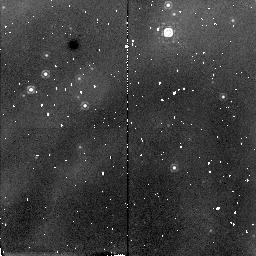
Target: ETA-CAR. Instrument: NICMOS/NIC2. Filter: F187N. Exposure: 13 min. Observation ID: n40ga1010

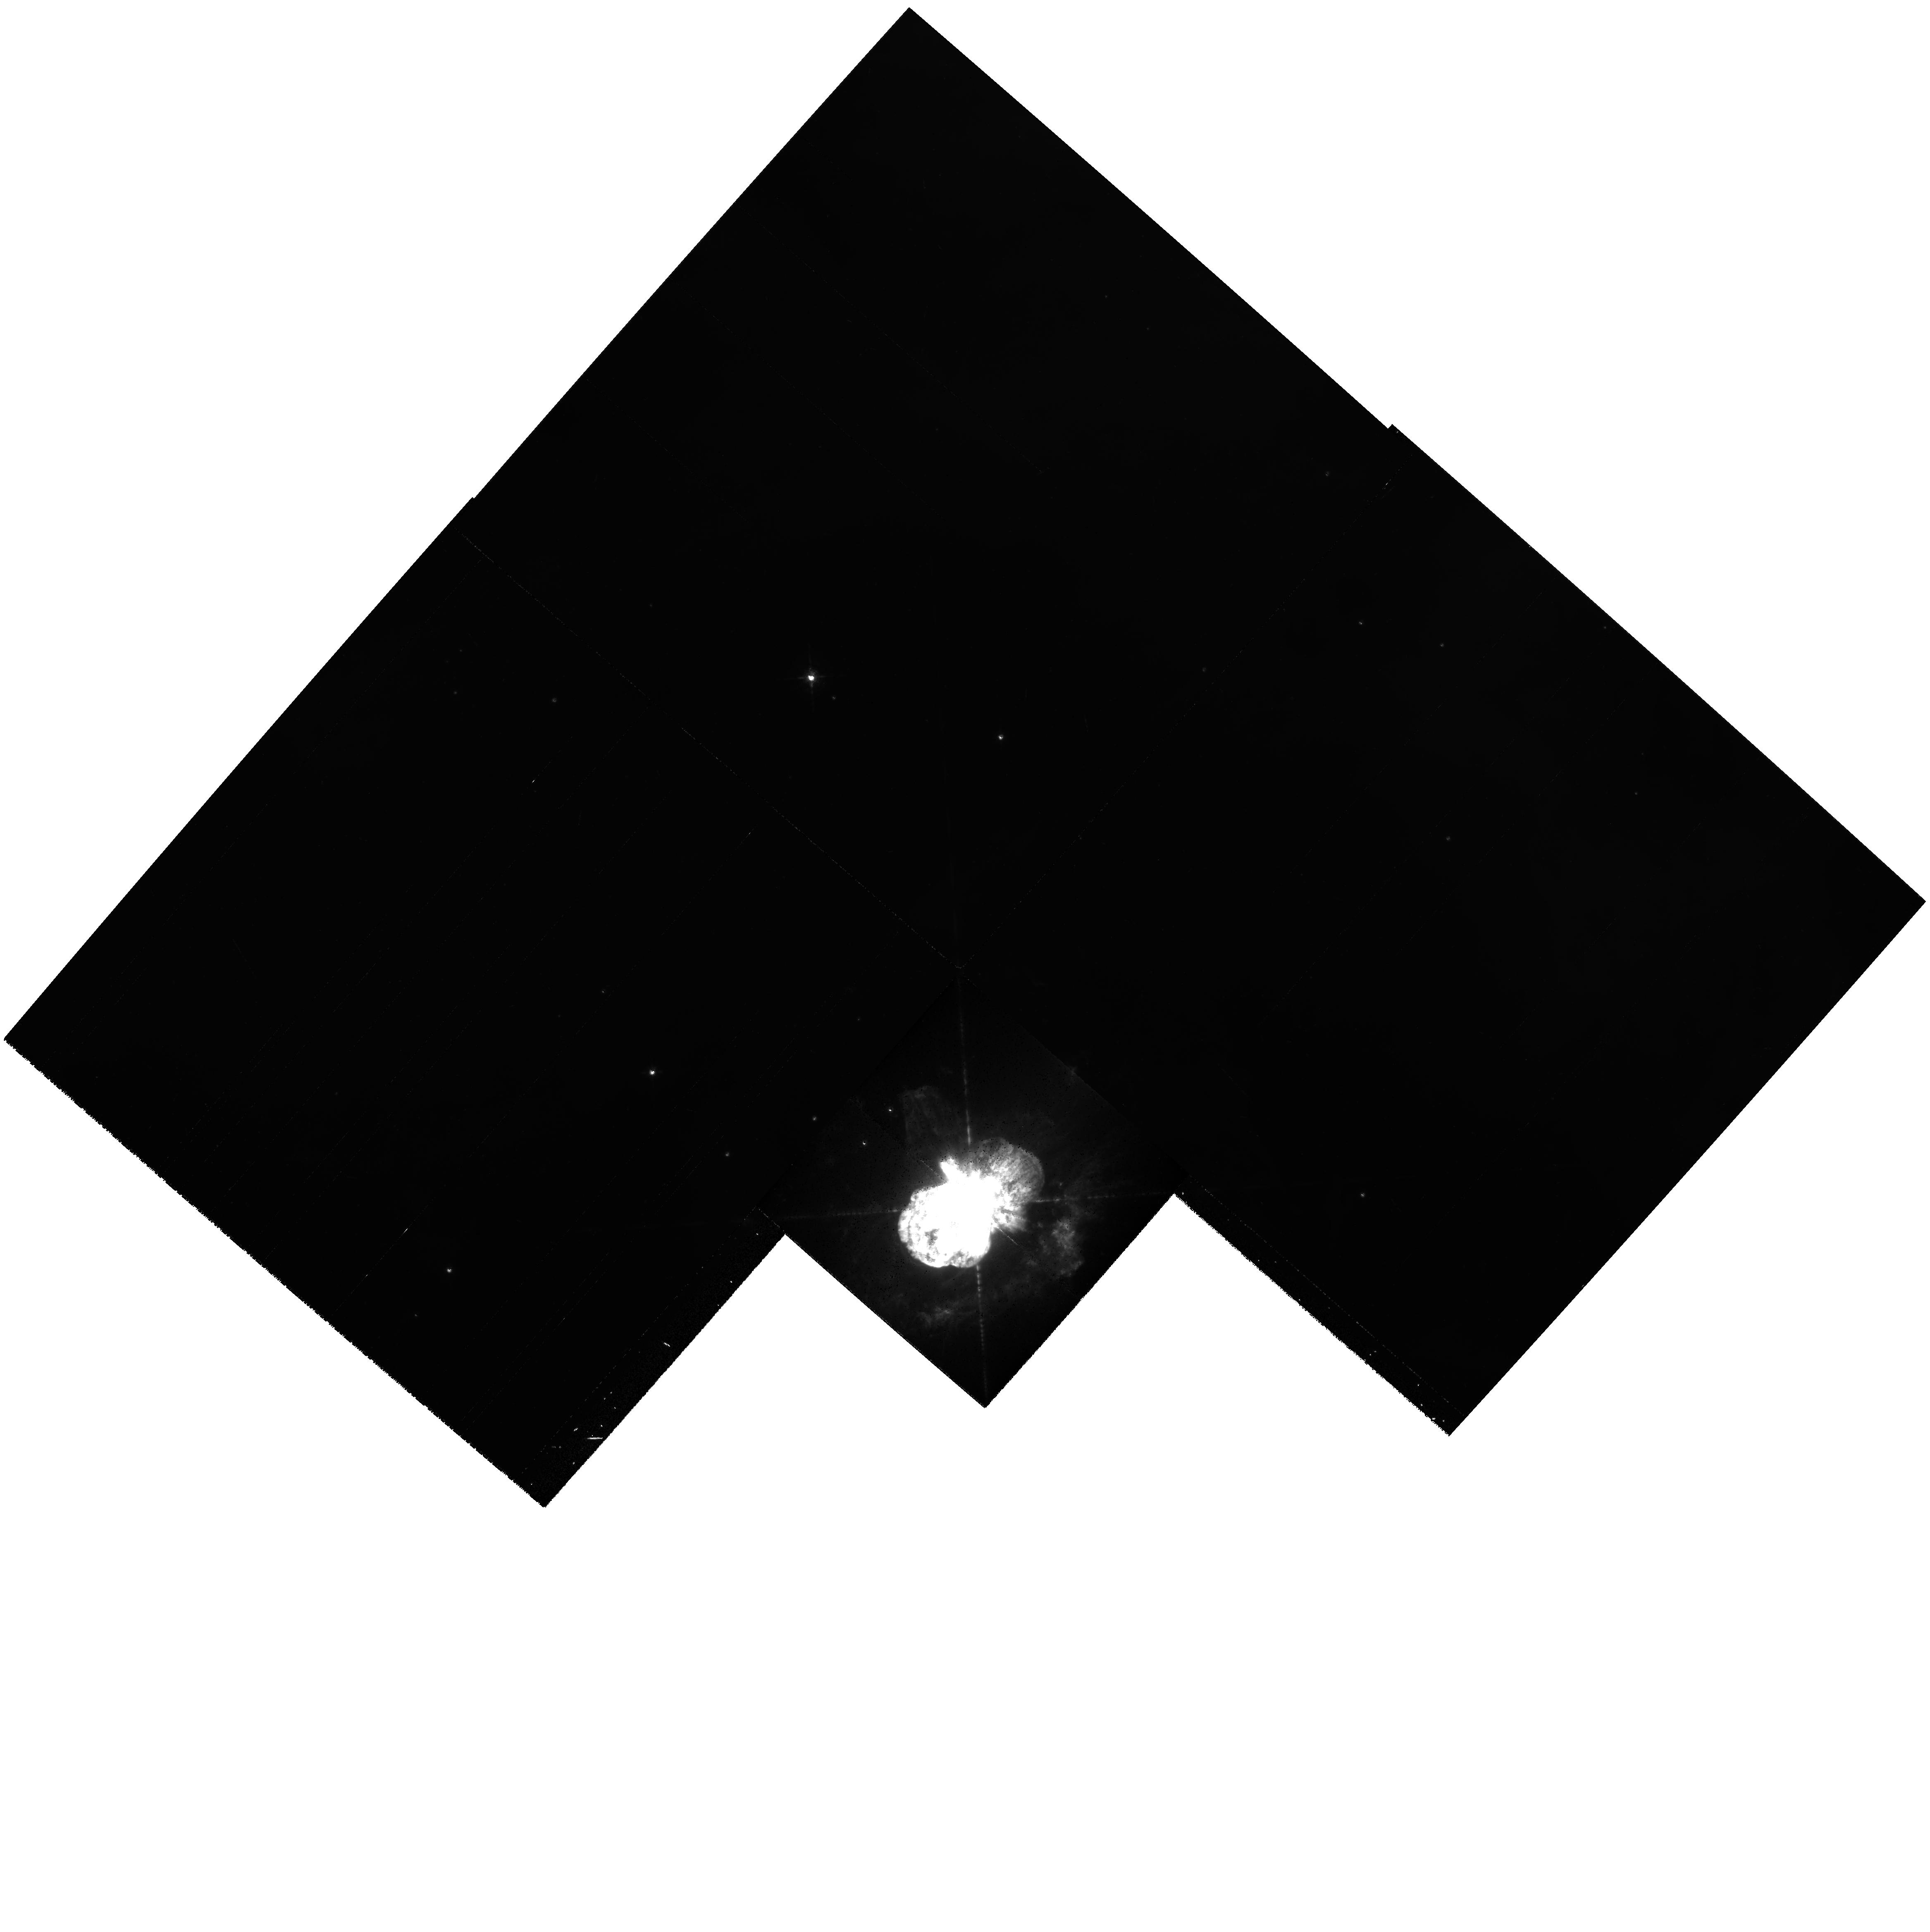
Target: ETA-CAR-2. Instrument: WFPC2/PC. Filter: F656N. Exposure: 4 min. Observation ID: hst_7323_02_wfpc2_pc_f656n_u40g02

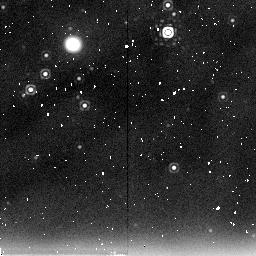
Target: ETA-CAR. Instrument: NICMOS/NIC2. Filter: F237M. Exposure: 9 min. Observation ID: n40ga1060

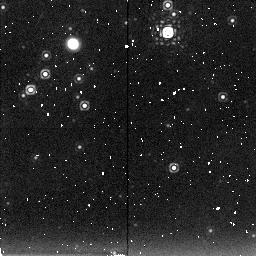
Target: ETA-CAR. Instrument: NICMOS/NIC2. Filter: F222M. Exposure: 9 min. Observation ID: n40ga1070

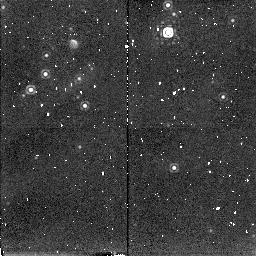
Target: ETA-CAR. Instrument: NICMOS/NIC2. Filter: F215N. Exposure: 13 min. Observation ID: n40ga1040

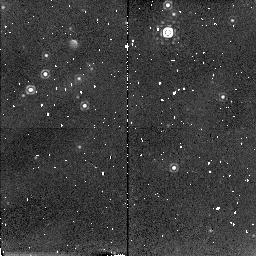
Target: ETA-CAR. Instrument: NICMOS/NIC2. Filter: F212N. Exposure: 13 min. Observation ID: n40ga1050

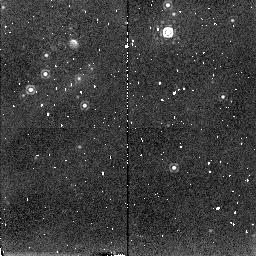
Target: ETA-CAR. Instrument: NICMOS/NIC2. Filter: F216N. Exposure: 13 min. Observation ID: n40ga1030

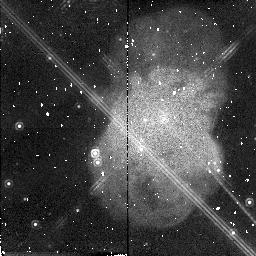
Target: ETA-CAR-2. Instrument: NICMOS/NIC2. Filter: F190N. Exposure: 13 min. Observation ID: n40ga2020

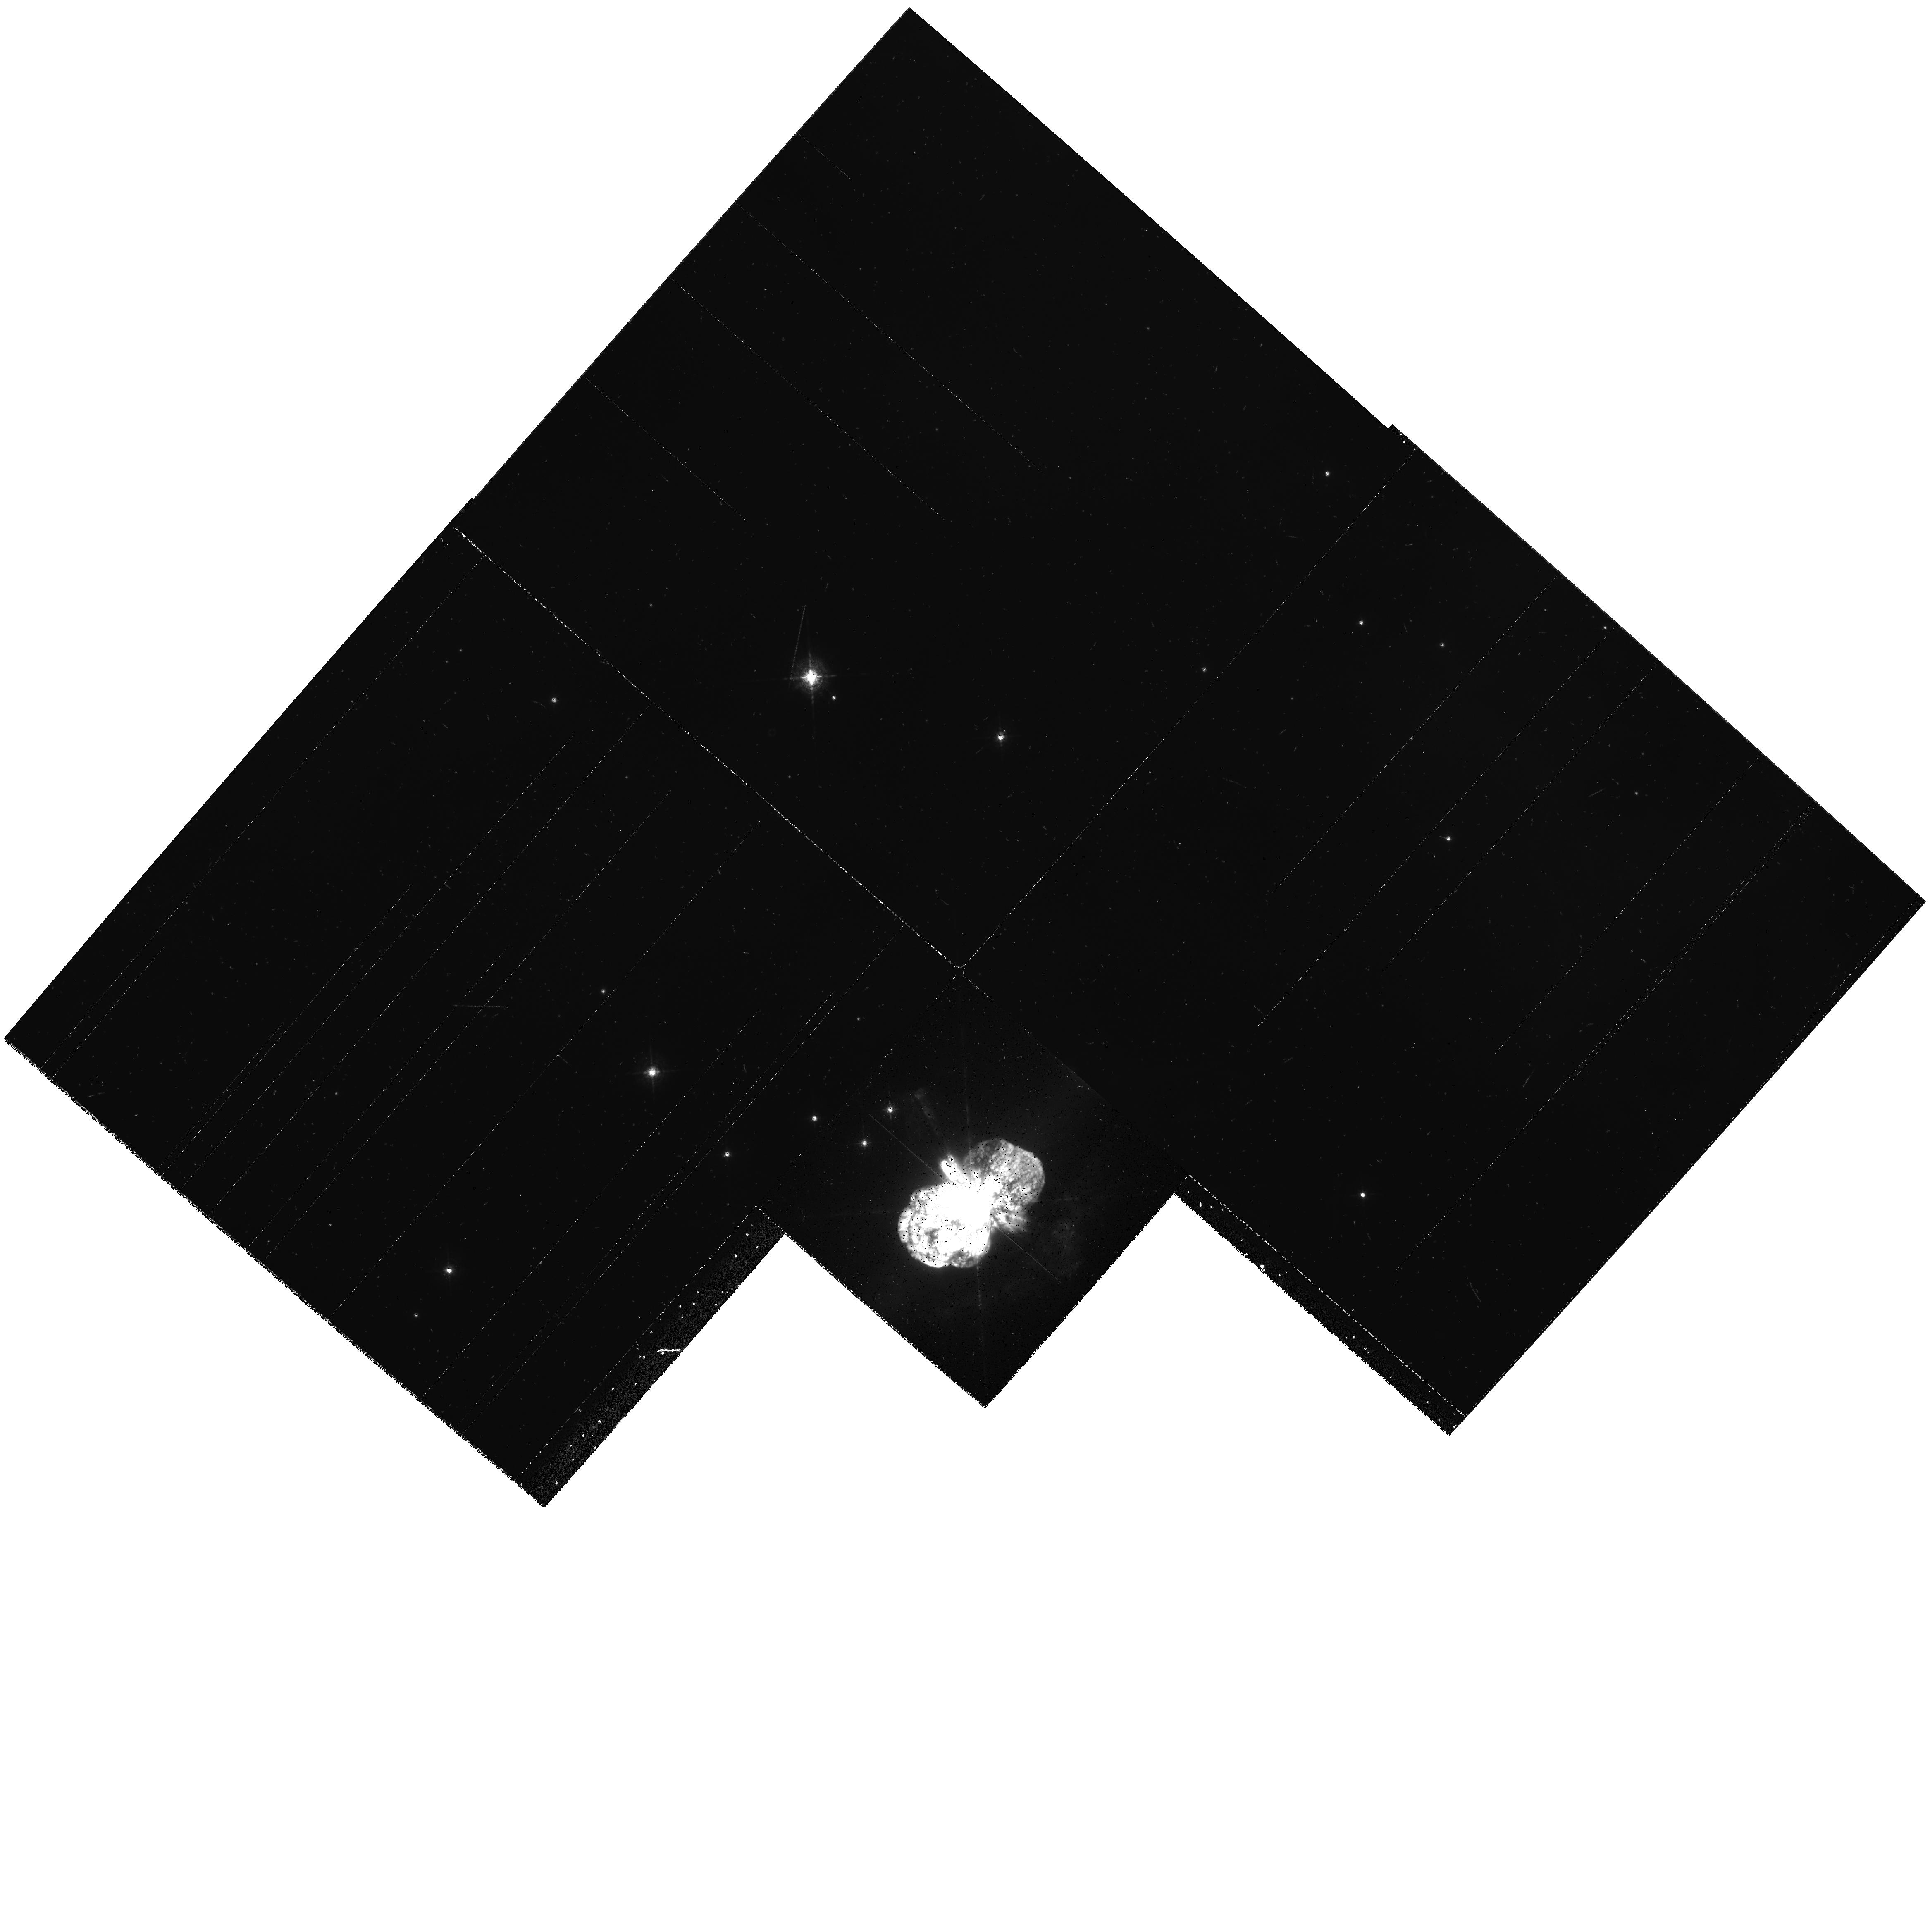
Target: ETA-CAR-2. Instrument: WFPC2/PC. Filter: F487N. Exposure: 7 min. Observation ID: hst_7323_02_wfpc2_pc_f487n_u40g02

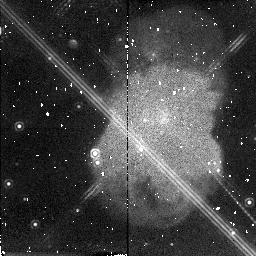
Target: ETA-CAR-2. Instrument: NICMOS/NIC2. Filter: F212N. Exposure: 13 min. Observation ID: n40ga2050

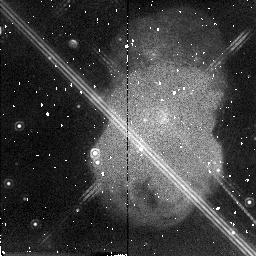
Target: ETA-CAR-2. Instrument: NICMOS/NIC2. Filter: F216N. Exposure: 13 min. Observation ID: n40ga2030

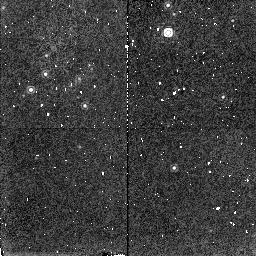
Target: ETA-CAR. Instrument: NICMOS/NIC2. Filter: F190N. Exposure: 13 min. Observation ID: n40ga1020

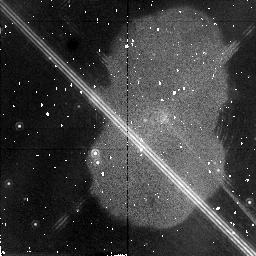
Target: ETA-CAR-2. Instrument: NICMOS/NIC2. Filter: F187N. Exposure: 13 min. Observation ID: n40ga2010

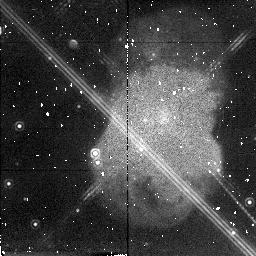
Target: ETA-CAR-2. Instrument: NICMOS/NIC2. Filter: F215N. Exposure: 13 min. Observation ID: n40ga2040

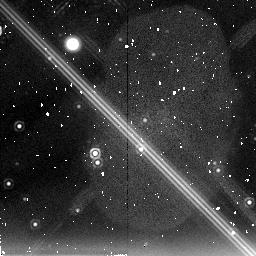
Target: ETA-CAR-2. Instrument: NICMOS/NIC2. Filter: F237M. Exposure: 9 min. Observation ID: n40ga2060

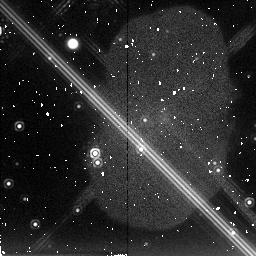
Target: ETA-CAR-2. Instrument: NICMOS/NIC2. Filter: F222M. Exposure: 9 min. Observation ID: n40ga2070

The  TRUE three-dimensional structure of the  Eta Carinae nebula (PI: Panagia, Nino)

We propose to use NICMOS and WFPC2 to trace independently the spatial distribution of the dust, of the ionized gas and of the neutral material in Eta Carinae nebula. The radiation we receive from the Homunculus is due to reflection of light from the central star and intrinsic emission from the ionized gas. , Only combining optical and IR imaging in selected lines, and the diffraction limited imaging offered by HST, it will be possible, for the first time, to disentangle geometry and optical depth effects. It is important to note that very important results can be achieved immediately from the direct inspection of the proposed images. For example, since the dust obscuration at BGamma is rather small and scattered light is quite negligible, the NICMOS image will provide a direct view of the projected distribution of the gas. As a subsequent step, we will model dust absorption and scattering, by applying the method outlined by Natta and Panagia (1984) to which we have added the foreground and internal absorption by dust and the effects of scattering of nebular and stellar radiation. This analysis will produce a true 3-dimensional map of the gas and dust distribution in the Eta Carinae nebula. This result will gain us fundamental insight in the nebular formation process and will further constrain the interacting wind models which are using this unique nebula as their benchmark.